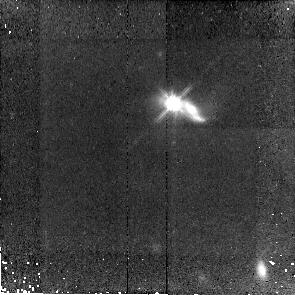
Target: SDSS-J150116.83+533102.3. Instrument: NICMOS/NIC2. Filter: F110W. Exposure: 43 min. Observation ID: n9zg12010

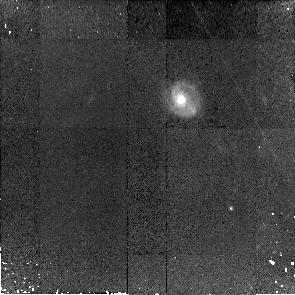
Target: SDSS-J234050.53+010635.6. Instrument: NICMOS/NIC2. Filter: F110W. Exposure: 43 min. Observation ID: n9zg02010

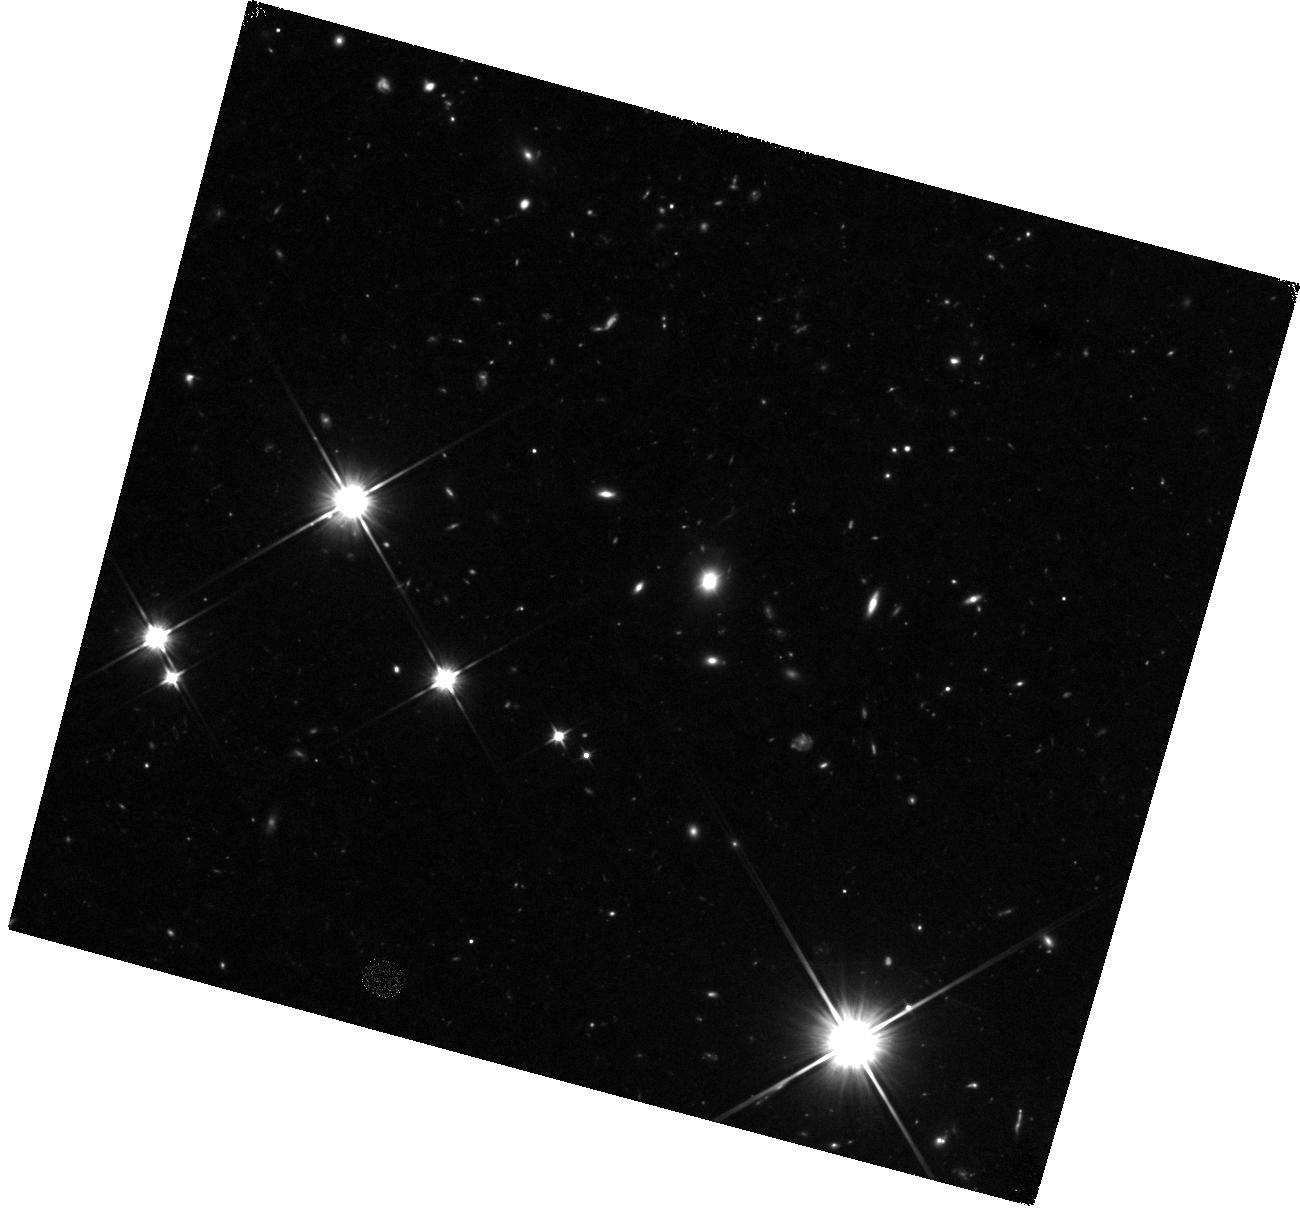
Target: SDSS-J095850.15+400342.3. Instrument: WFC3/IR. Filter: F110W. Exposure: 40 min. Observation ID: hst_11166_54_wfc3_ir_f110w_i9zg54

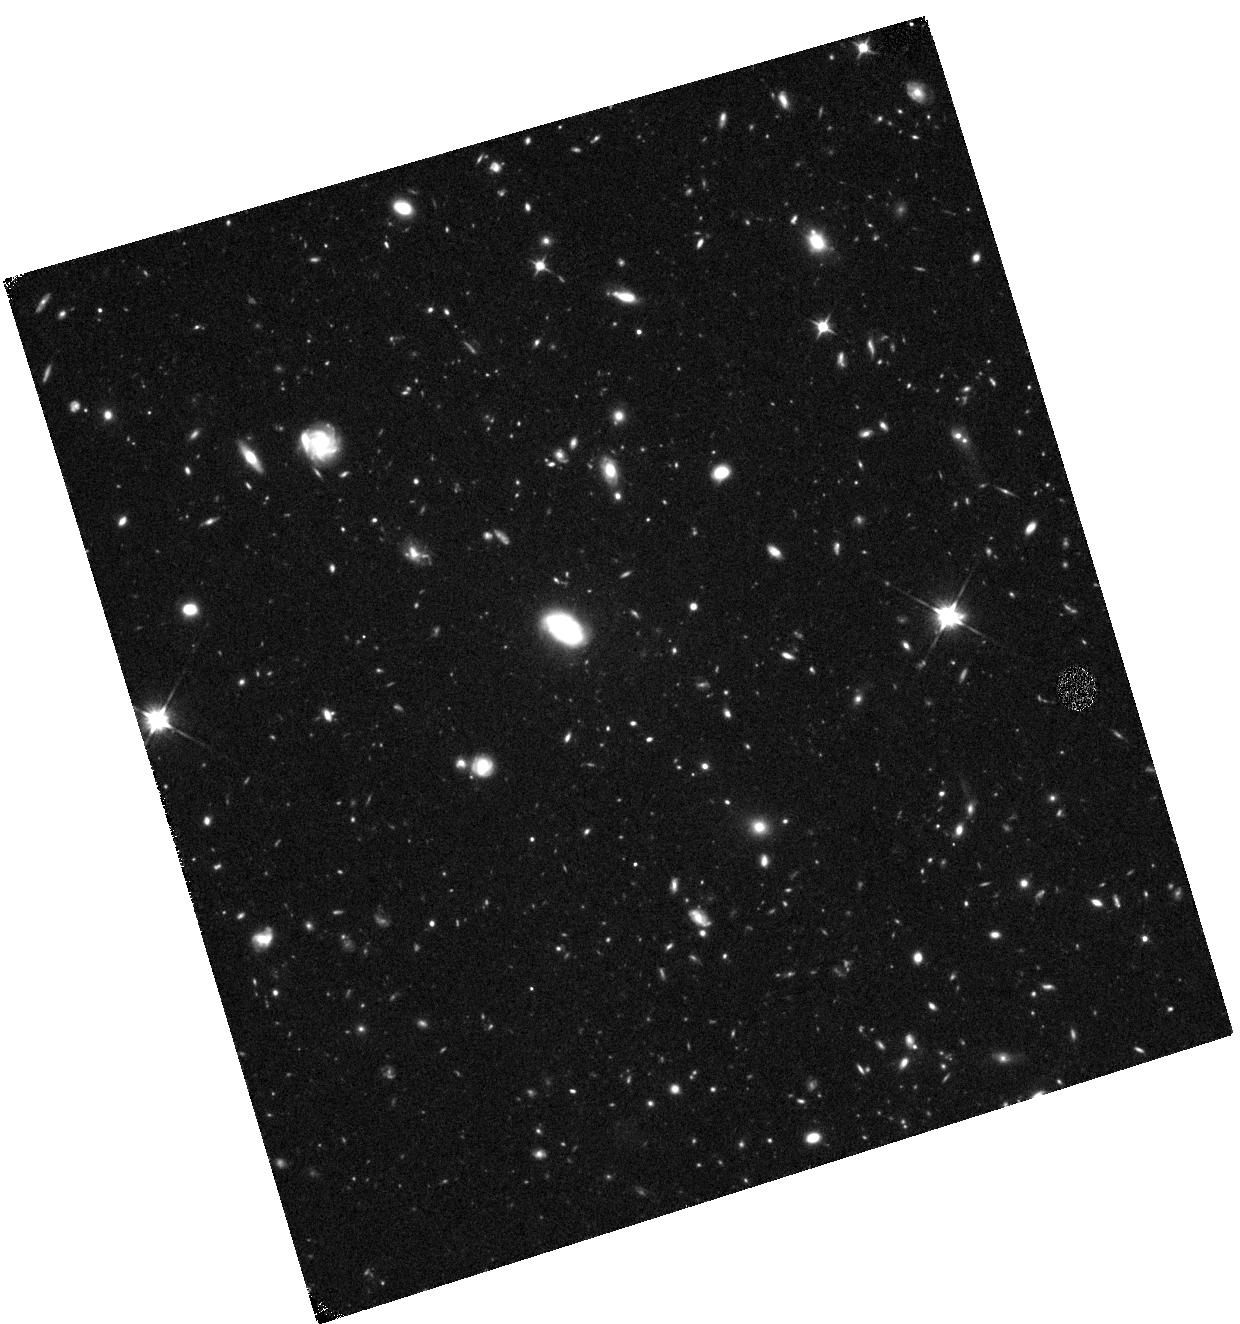
Target: SDSS-J095553.14+633742.8. Instrument: WFC3/IR. Filter: F110W. Exposure: 40 min. Observation ID: hst_11166_03_wfc3_ir_f110w_i9zg03

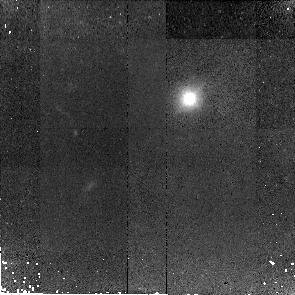
Target: SDSS-J125838.71+455515.5. Instrument: NICMOS/NIC2. Filter: F110W. Exposure: 43 min. Observation ID: n9zg09010

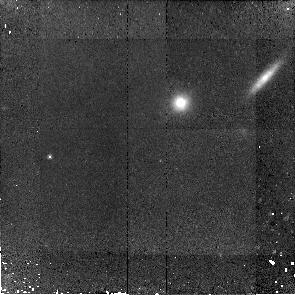
Target: SDSS-J211531.68-072627.5. Instrument: NICMOS/NIC2. Filter: F110W. Exposure: 43 min. Observation ID: n9zg94010

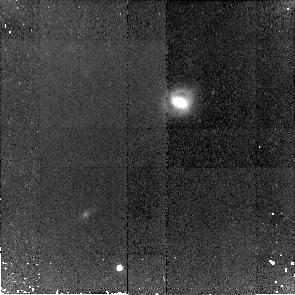
Target: SDSS-J104331.50-010732.8. Instrument: NICMOS/NIC2. Filter: F110W. Exposure: 43 min. Observation ID: n9zg07010

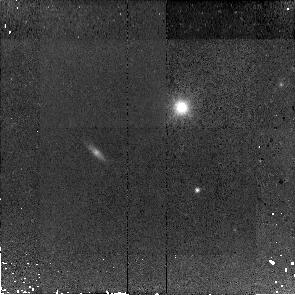
Target: SDSS-J150541.78+493520.0. Instrument: NICMOS/NIC2. Filter: F110W. Exposure: 43 min. Observation ID: n9zg13010

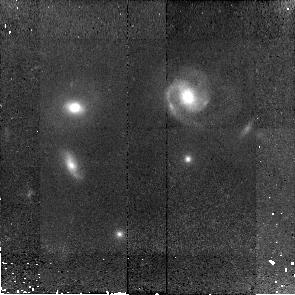
Target: SDSS-J135226.90+392426.8. Instrument: NICMOS/NIC2. Filter: F110W. Exposure: 43 min. Observation ID: n9zg11010

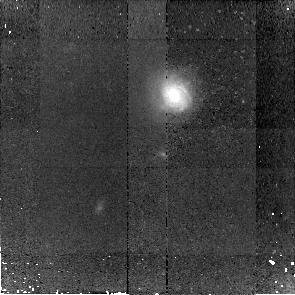
Target: SDSS-J104610.60+035031.2. Instrument: NICMOS/NIC2. Filter: F110W. Exposure: 43 min. Observation ID: n9zg08010

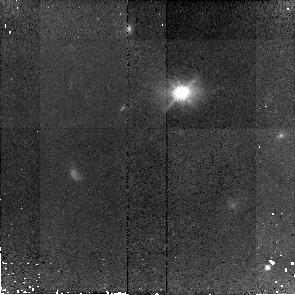
Target: SDSS-J133414.84+114221.5. Instrument: NICMOS/NIC2. Filter: F110W. Exposure: 43 min. Observation ID: n9zg10010

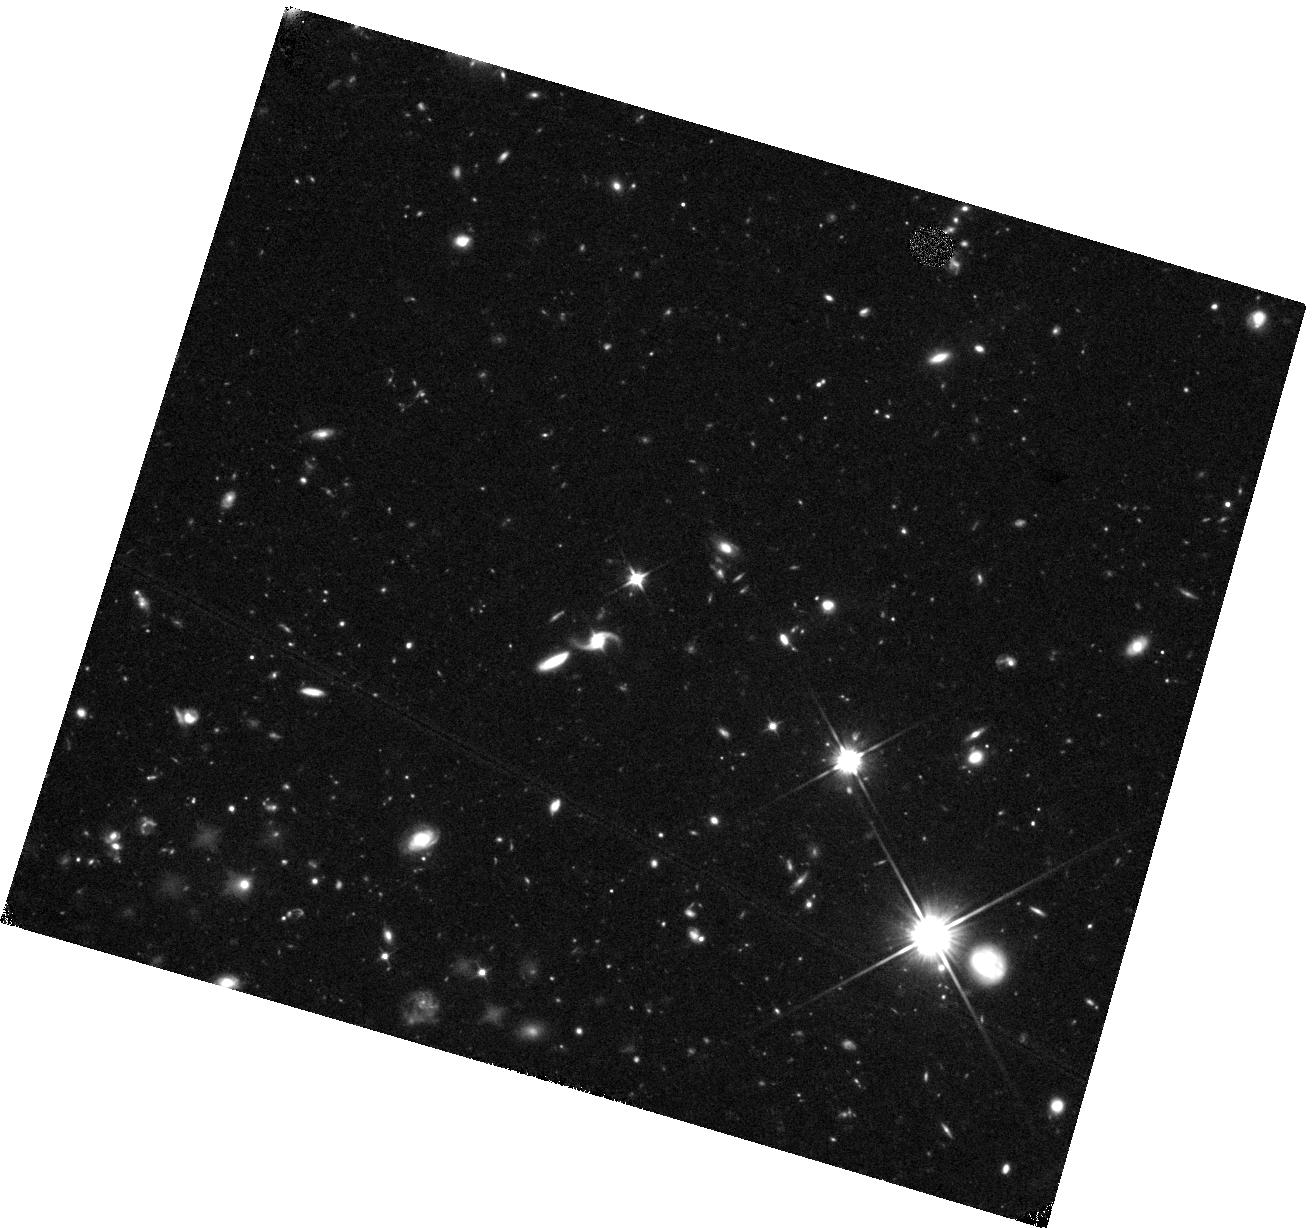
Target: SDSS-J014412.77-000610.5. Instrument: WFC3/IR. Filter: F110W. Exposure: 40 min. Observation ID: hst_11166_01_wfc3_ir_f110w_i9zg01

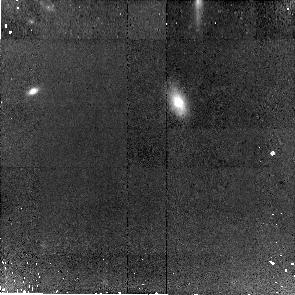
Target: SDSS-J102103.58+304755.9. Instrument: NICMOS/NIC2. Filter: F110W. Exposure: 43 min. Observation ID: n9zg06010

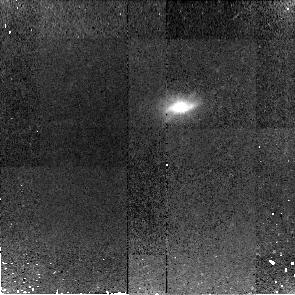
Target: SDSS-J100706.25+084228.4. Instrument: NICMOS/NIC2. Filter: F110W. Exposure: 43 min. Observation ID: n9zg05010

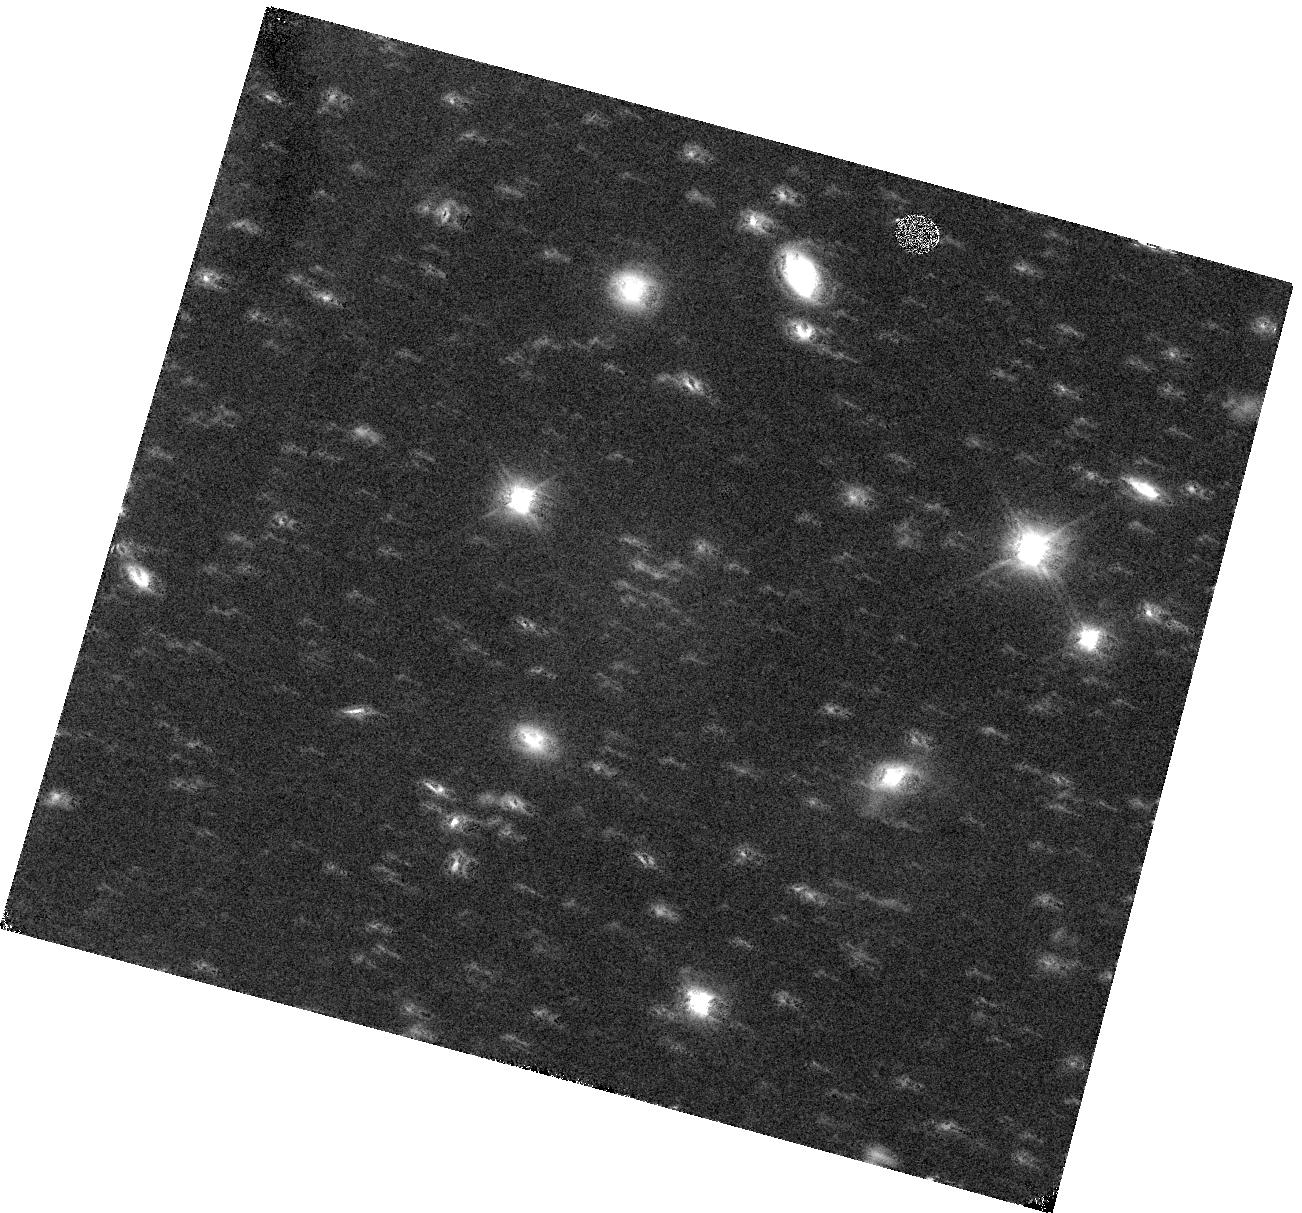
Target: SDSS-J095850.15+400342.3. Instrument: WFC3/IR. Filter: F110W. Exposure: 40 min. Observation ID: hst_11166_04_wfc3_ir_f110w_i9zg04

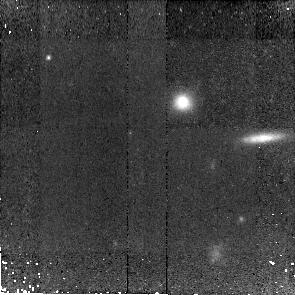
Target: SDSS-J211531.68-072627.5. Instrument: NICMOS/NIC2. Filter: F110W. Exposure: 43 min. Observation ID: n9zg14010

The Mass-dependent Evolution of the Black Hole-Bulge Relations (PI: Woo, Jong-Hak)

In the local universe, the masses of giant black holes are correlated with the luminosities, masses and velocity dispersions of their host galaxy bulges. This indicates a surprisingly close connection between the evolution of galactic nuclei (on parsec scales) and of stars on kpc scales. A key observational test of proposed explanations for these correlations is to measure how they have evolved over cosmic time. Our ACS imaging of 20 Seyfert 1 galaxies at z=0.37 showed them to have smaller bulges (by a factor of 3) for a given central black hole mass than is found in galaxies in the present-day universe. However, since all our sample galaxies had black hole masses in the range 10^8.0--8.5 Msun, we could only measure the OFFSET in black hole mass to bulge luminosity ratios from the present epoch. By extending this study to black hole masses another factor of 10 lower, we propose to determine the full CORRELATION of black hole mass with host galaxy properties at a lookback time of 4 Gyrs and to test mass-dependency of the evolution. We have selected 14 Seyfert galaxies from SDSS DR5 whose narrow Hbeta emission lines (and estimated nuclear luminosities) imply that they have black hole masses around 10^7 Msuns. We will soon complete our Keck spectroscopic measures of their bulge velocity dispersions. We need a 1-orbit NICMOS image of each galaxy to separate its nonstellar luminosity from its bulge and disk. This will allow us to make the first determination of the full black hole/bulge relations at z=0.37 (e.g. M-L and M-sigma), as well as a test of whether active galaxies obey the Fundamental Plane relation at that epoch.